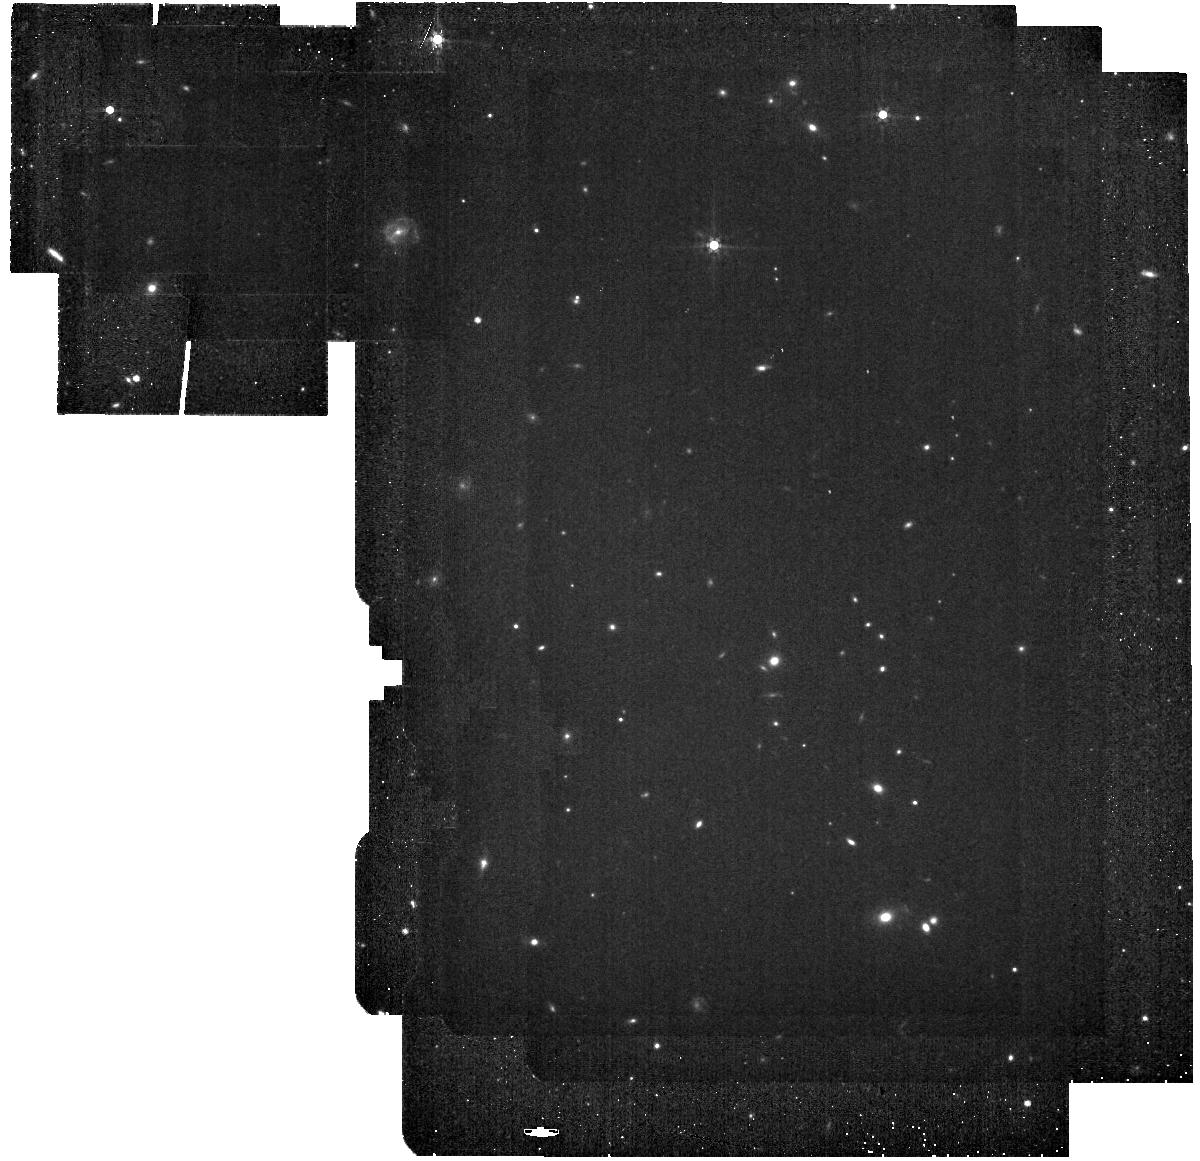
Target: background
Instrument: MIRI
Filter: F560W
Exposure: 9 min
Observation ID: jw03050-o001_t001_miri_f560w

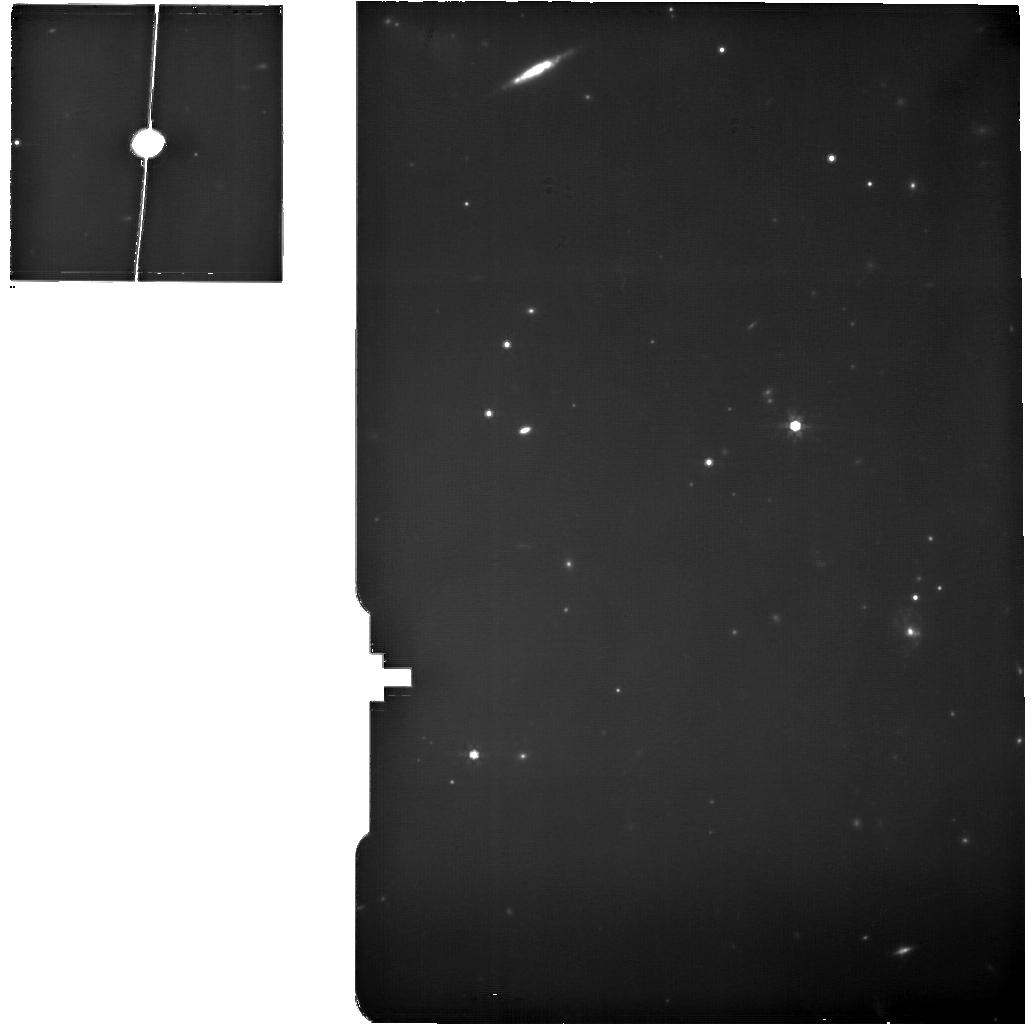
Target: TAURUS-DARK-CLOUD-EDGE5
Instrument: MIRI
Filter: F770W
Exposure: 2.1 h
Observation ID: jw03050-o025_t025_miri_f770w

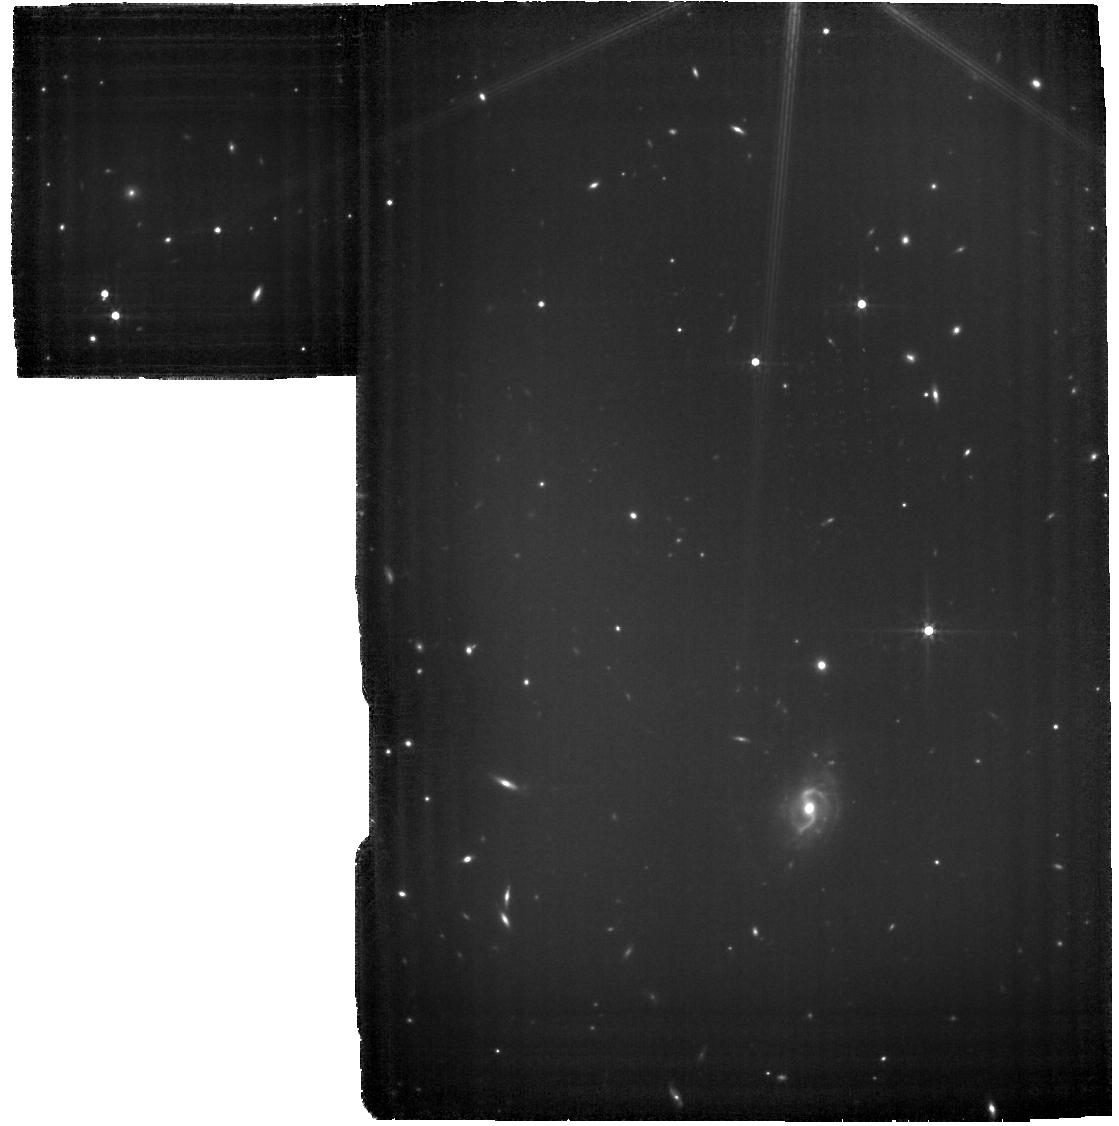
Target: TAURUS-DARK-CLOUD-PEAK0
Instrument: MIRI
Filter: F560W
Exposure: 2.3 h
Observation ID: jw03050-o030_t030_miri_f560w

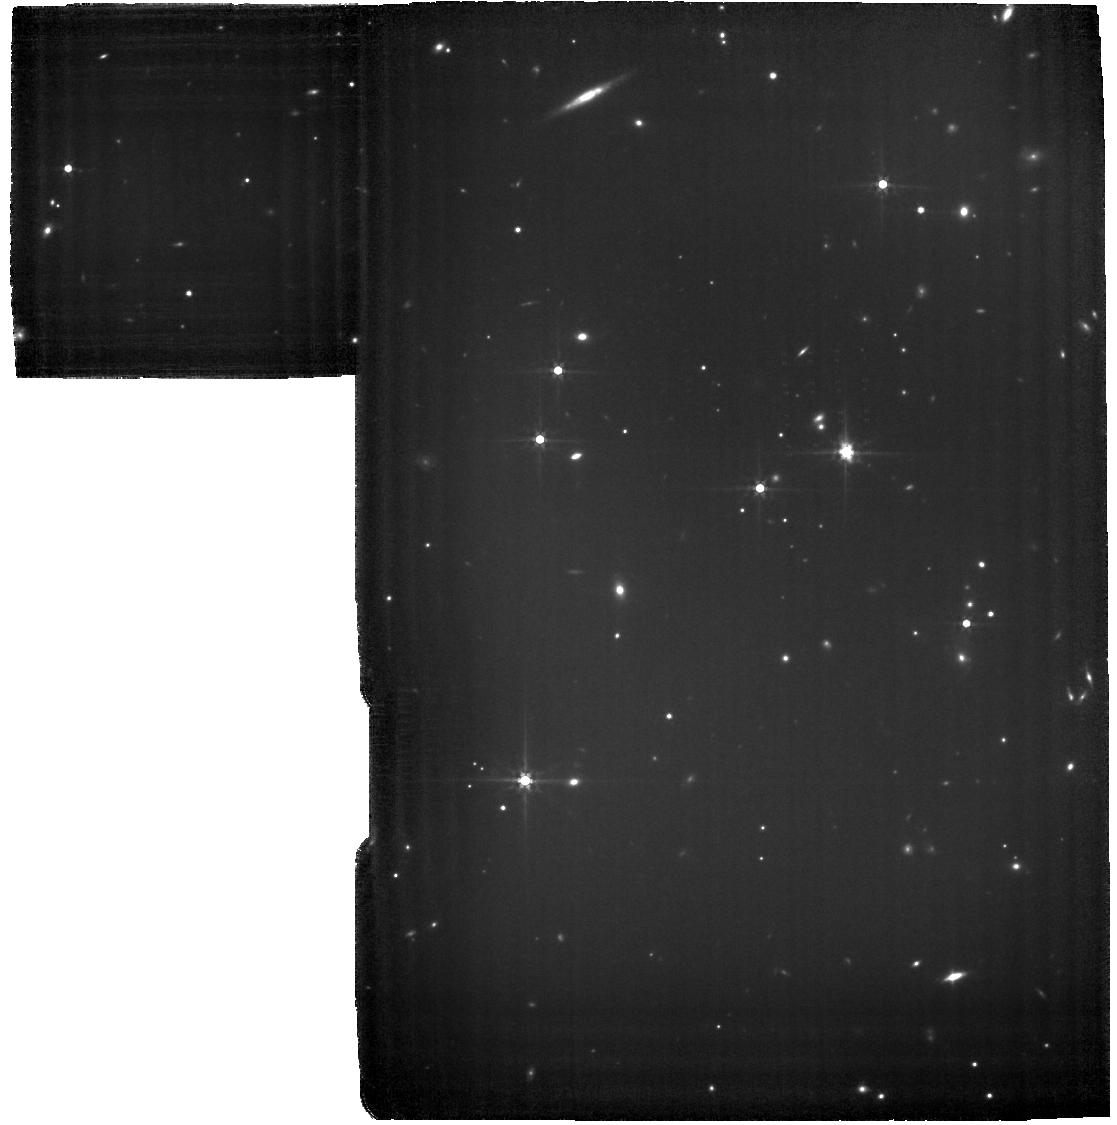
Target: TAURUS-DARK-CLOUD-EDGE0
Instrument: MIRI
Filter: F560W
Exposure: 2.3 h
Observation ID: jw03050-o020_t020_miri_f560w

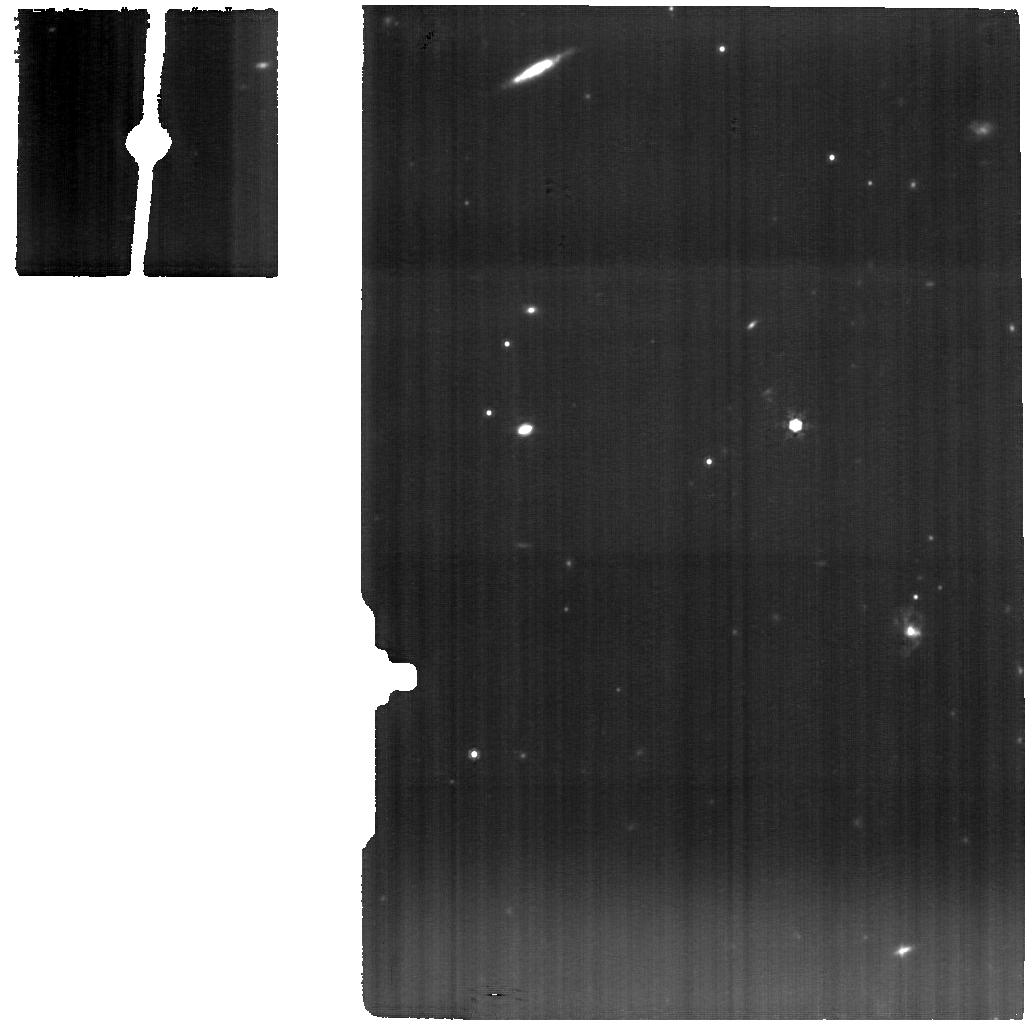
Target: TAURUS-DARK-CLOUD-EDGE5
Instrument: MIRI
Filter: F1000W
Exposure: 2.1 h
Observation ID: jw03050-o025_t025_miri_f1000w

A Hot View of Cold Gas (PI: Goldsmith, Paul)

We propose to carry out MRS observations of molecular hydrogen (H2) in a region at the edge of the Taurus molecular cloud to investigate turbulent dissipation (TD). H2, the main gas component of the star-forming interstellar medium, has largely evaded detection in molecular clouds due to its lack of permanent electric dipole moment and wide energy level spacing. Even its lowest rotational transitions require higher energy collisions than those at molecular clouds temperatures, but can be excited in regions of intense TD. The Spitzer detection of H2 emission in the proposed region indicates temperatures far in excess of what could be produced by standard heating sources. JWST offers, for the first time, angular resolution and sensitivity sufficient to resolve the expected scale size of TD regions. By measuring the flux and distribution of H2 rotational emission, we will determine the rate of TD and its importance for heating molecular regions and thereby controlling the rate of star formation. Models predict SNR>10 H2 detection in the 0.25" (0.0002 pc) MRS pixels. Two 4x4 mosaics of the S(1) line (a total FoV of 21”x25”) will fully sample the TD regions in two representative environments. The huge resolution improvement provided by JWST will allow the first definitive observation of TD and will be a significant step forward in understanding the turbulence regulation of star formation, and hence the evolution of galaxies. The TD in Taurus should not be unique, but this is a favorable region to isolate TD-produced H2 emission. Thus, if successful, the proposed observations promise a view in JWST's infrared window of ‘hot’ gas in previously assumed 'cold’ molecular clouds.